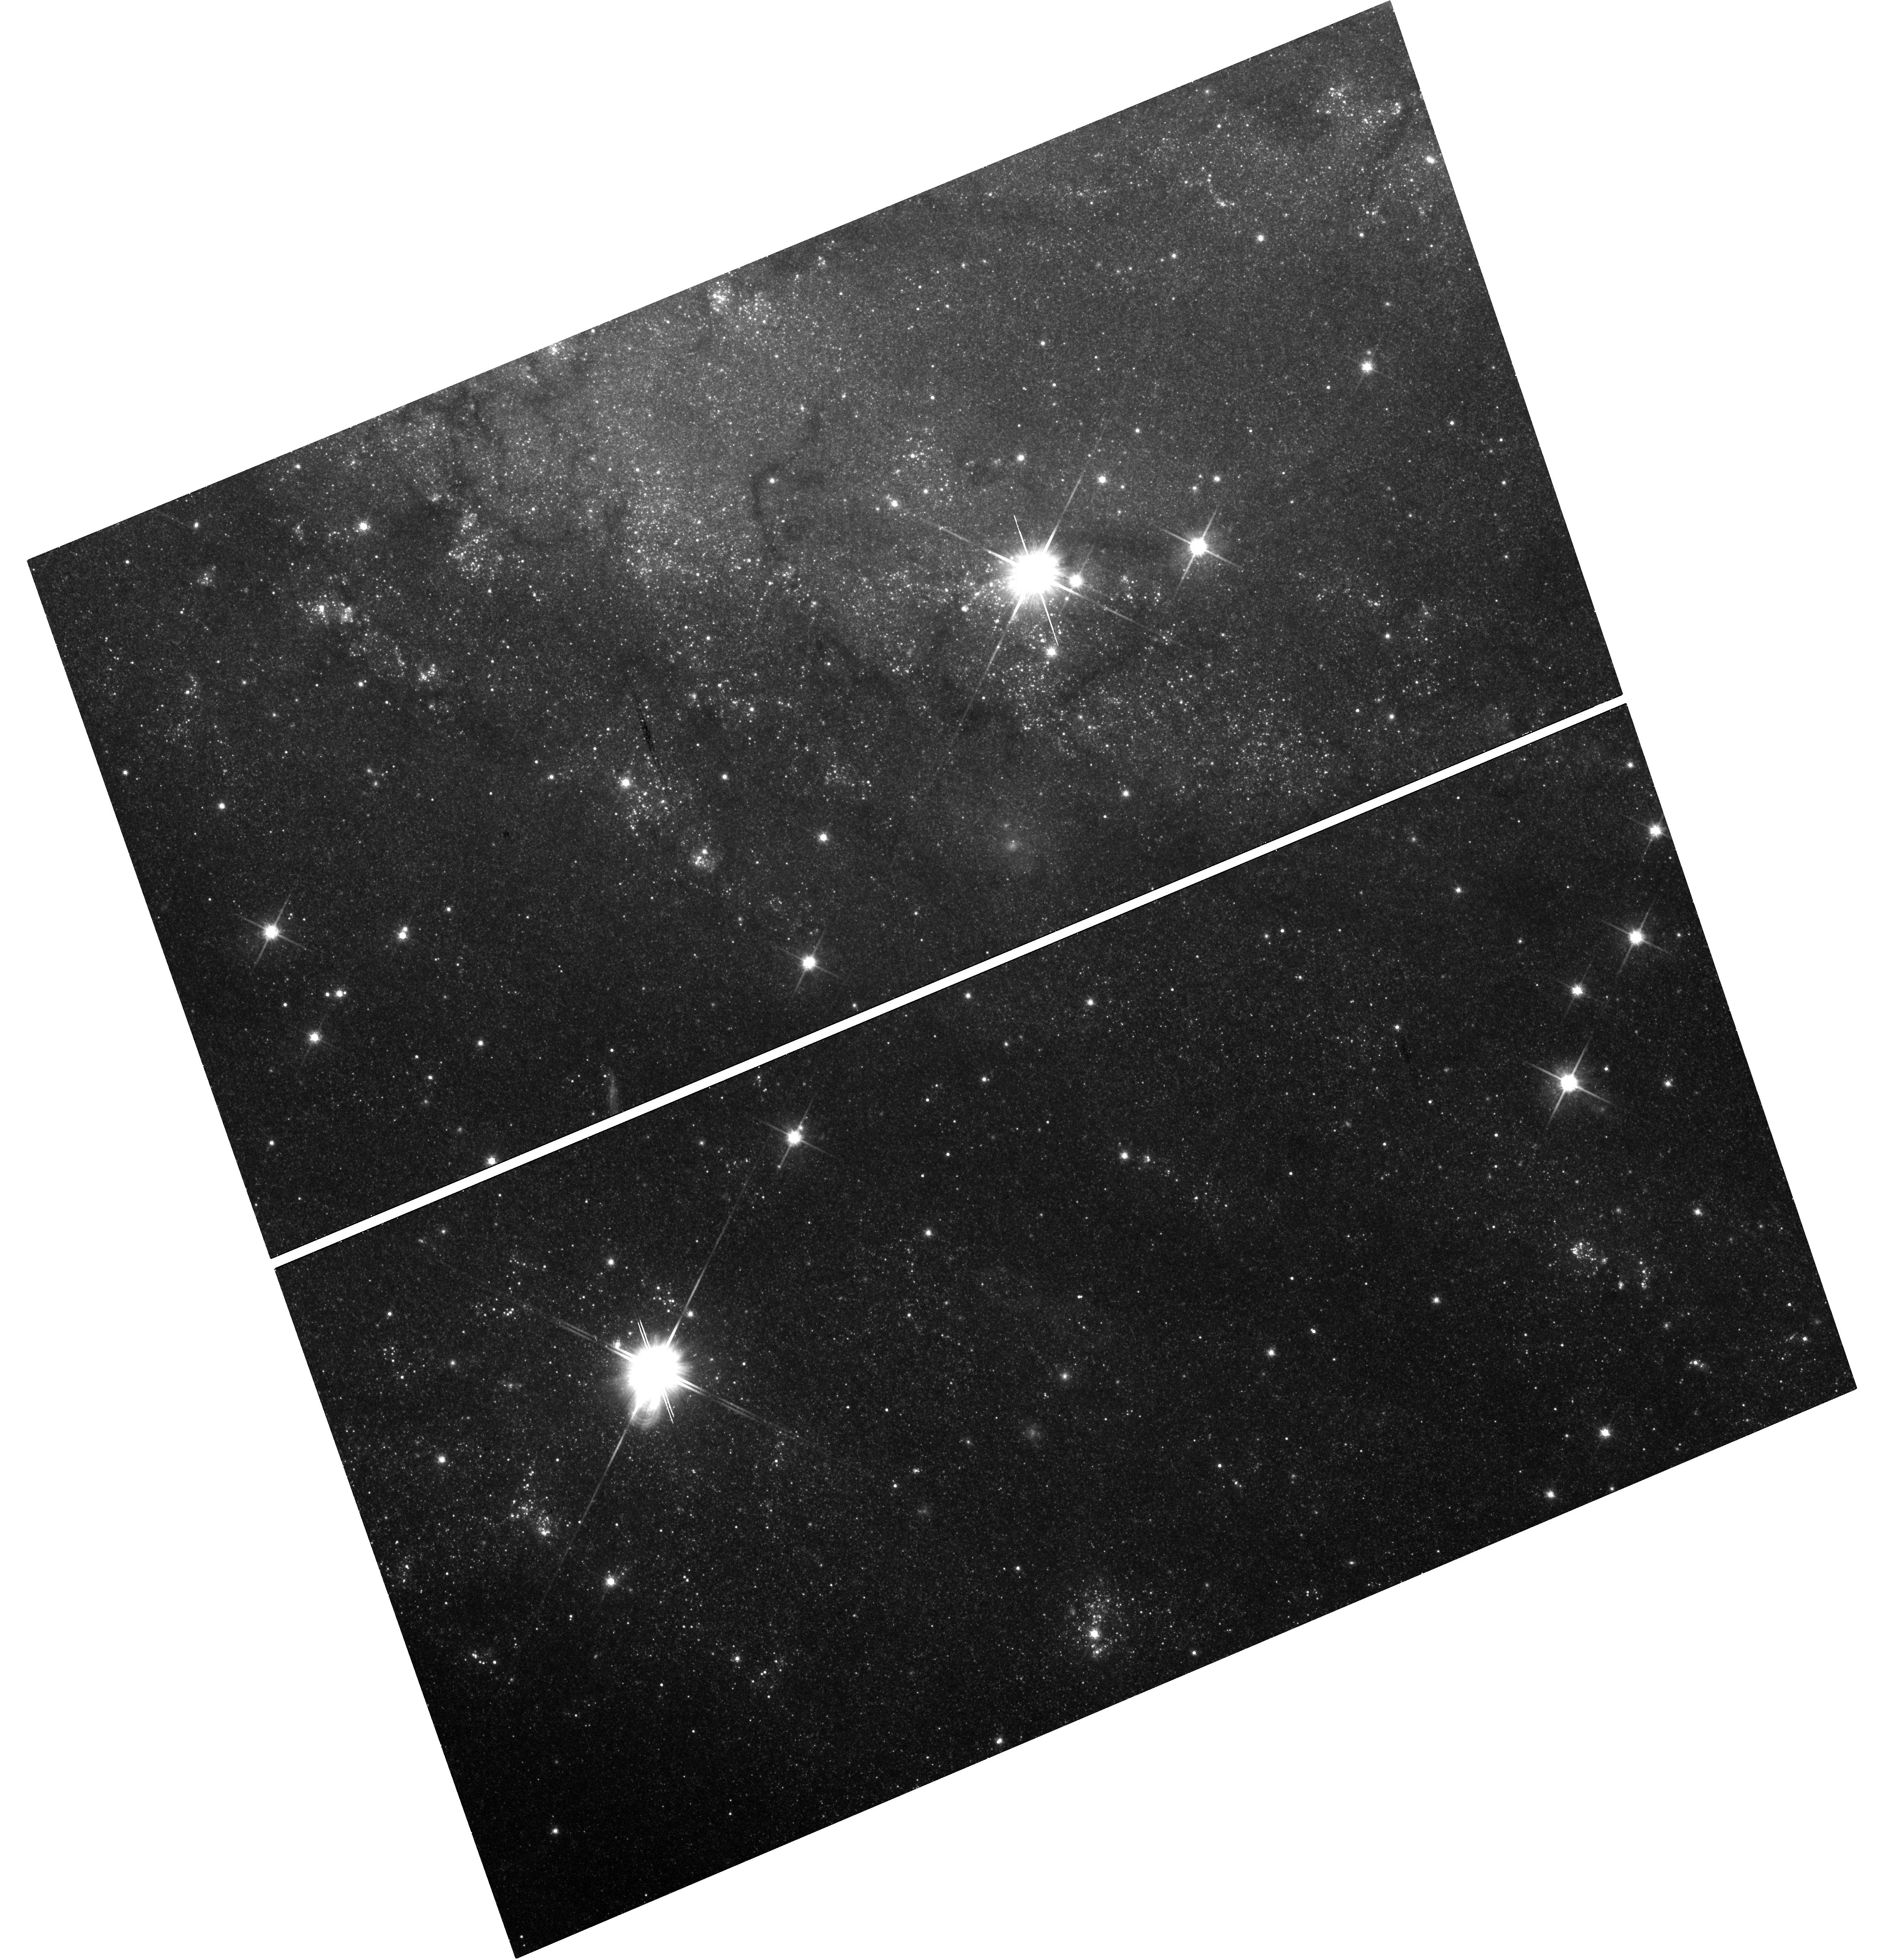
Target: SN-2002HH-FIELD
Instrument: WFC3/UVIS
Filter: F814W
Exposure: 31 min
Observation ID: hst_13392_a1_wfc3_uvis_f814w_ic8sa1

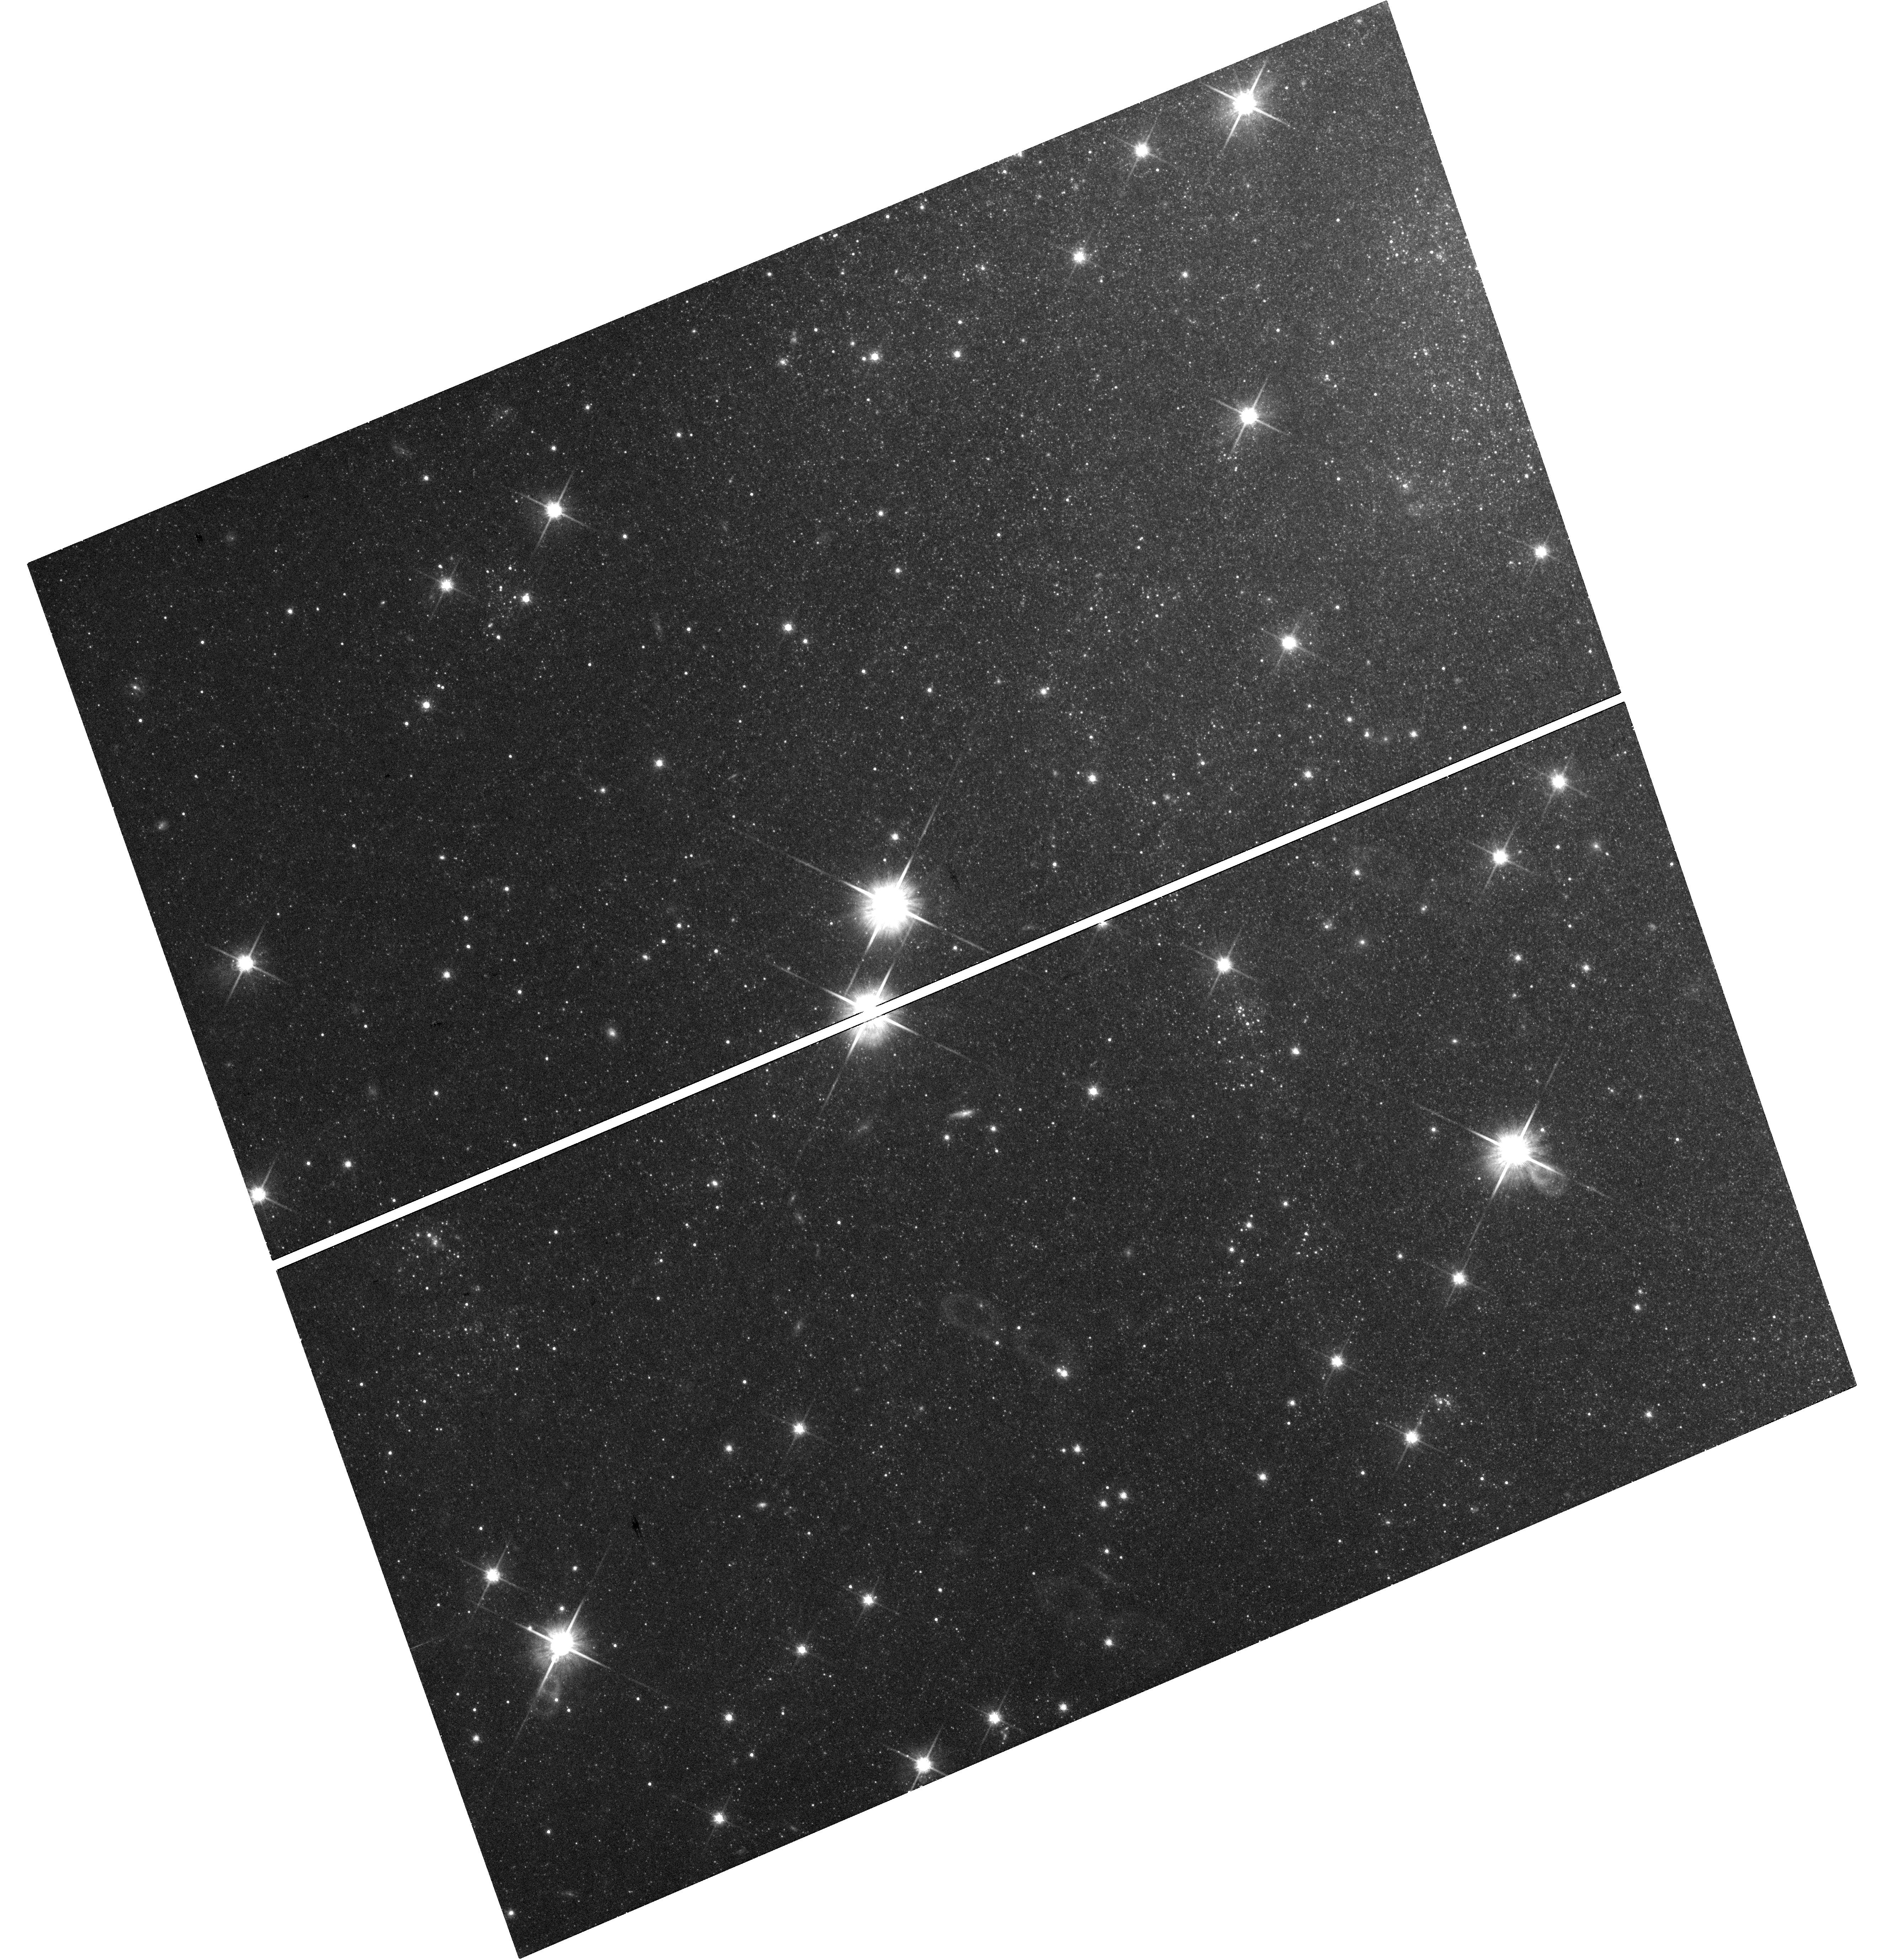
Target: SN-2004ET-FIELD
Instrument: WFC3/UVIS
Filter: F814W
Exposure: 29 min
Observation ID: hst_13392_01_wfc3_uvis_f814w_ic8s01

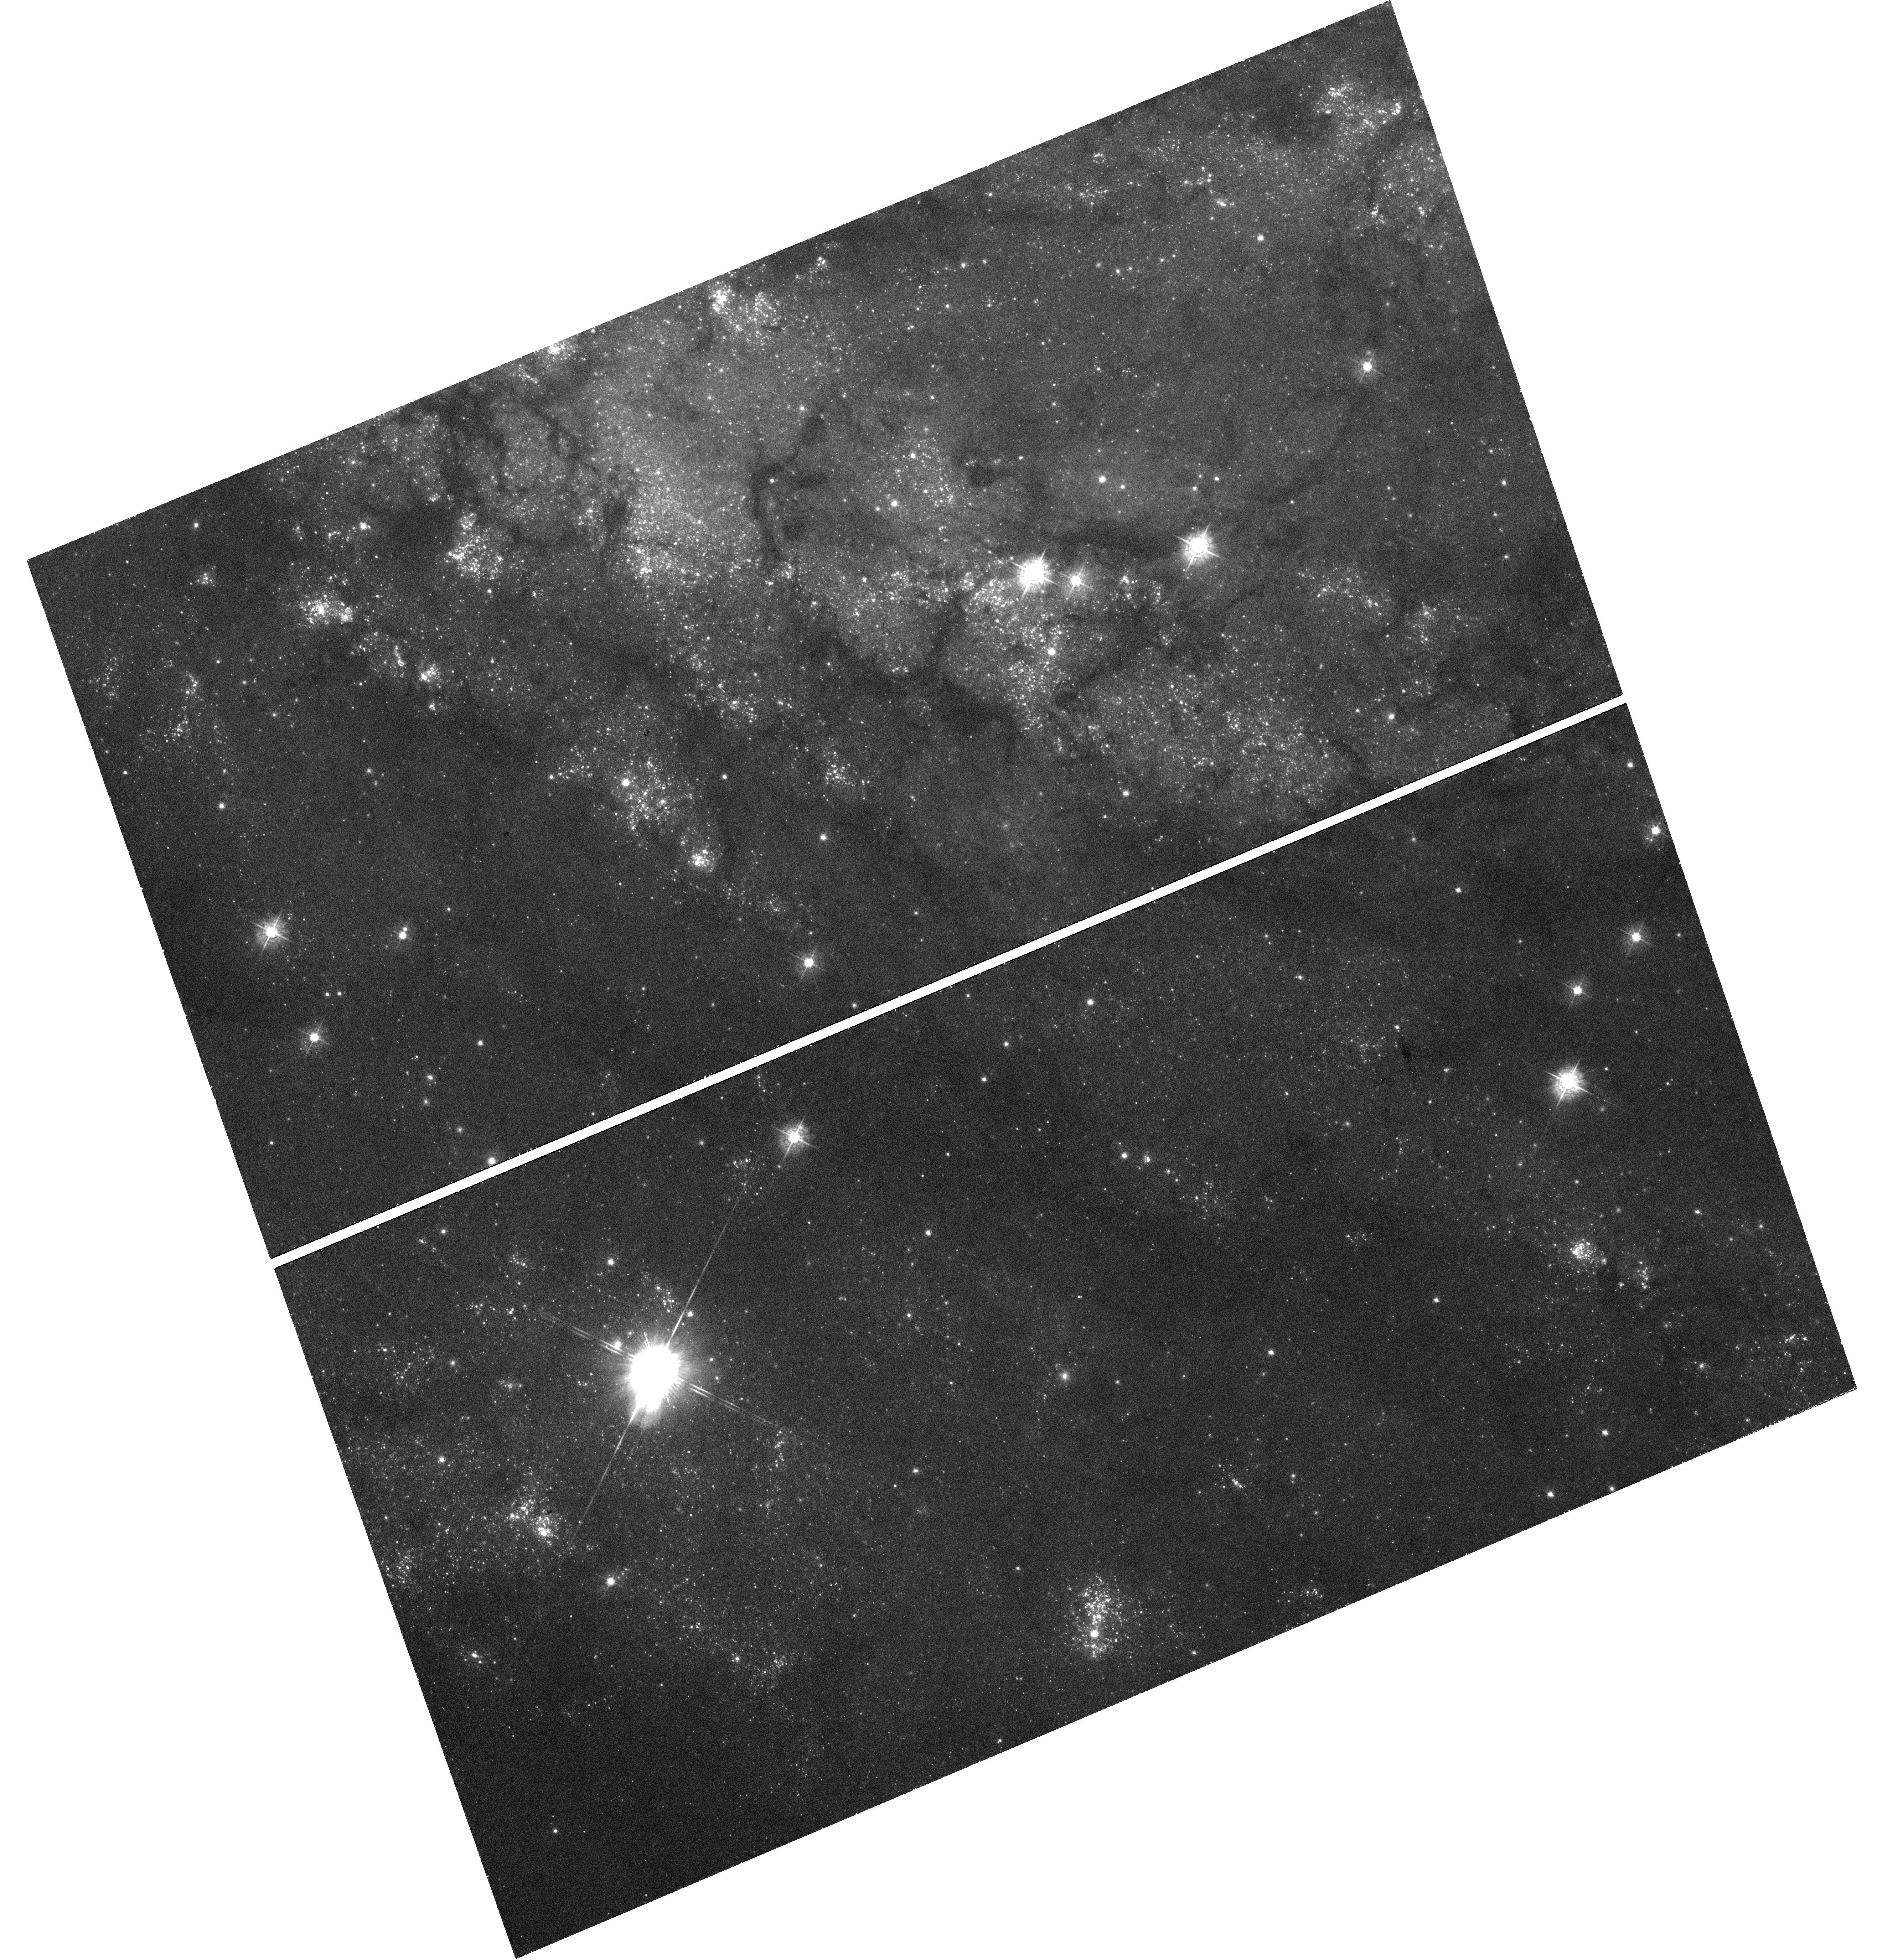
Target: SN-2002HH-FIELD
Instrument: WFC3/UVIS
Filter: F438W
Exposure: 48 min
Observation ID: hst_13392_a1_wfc3_uvis_f438w_ic8sa1

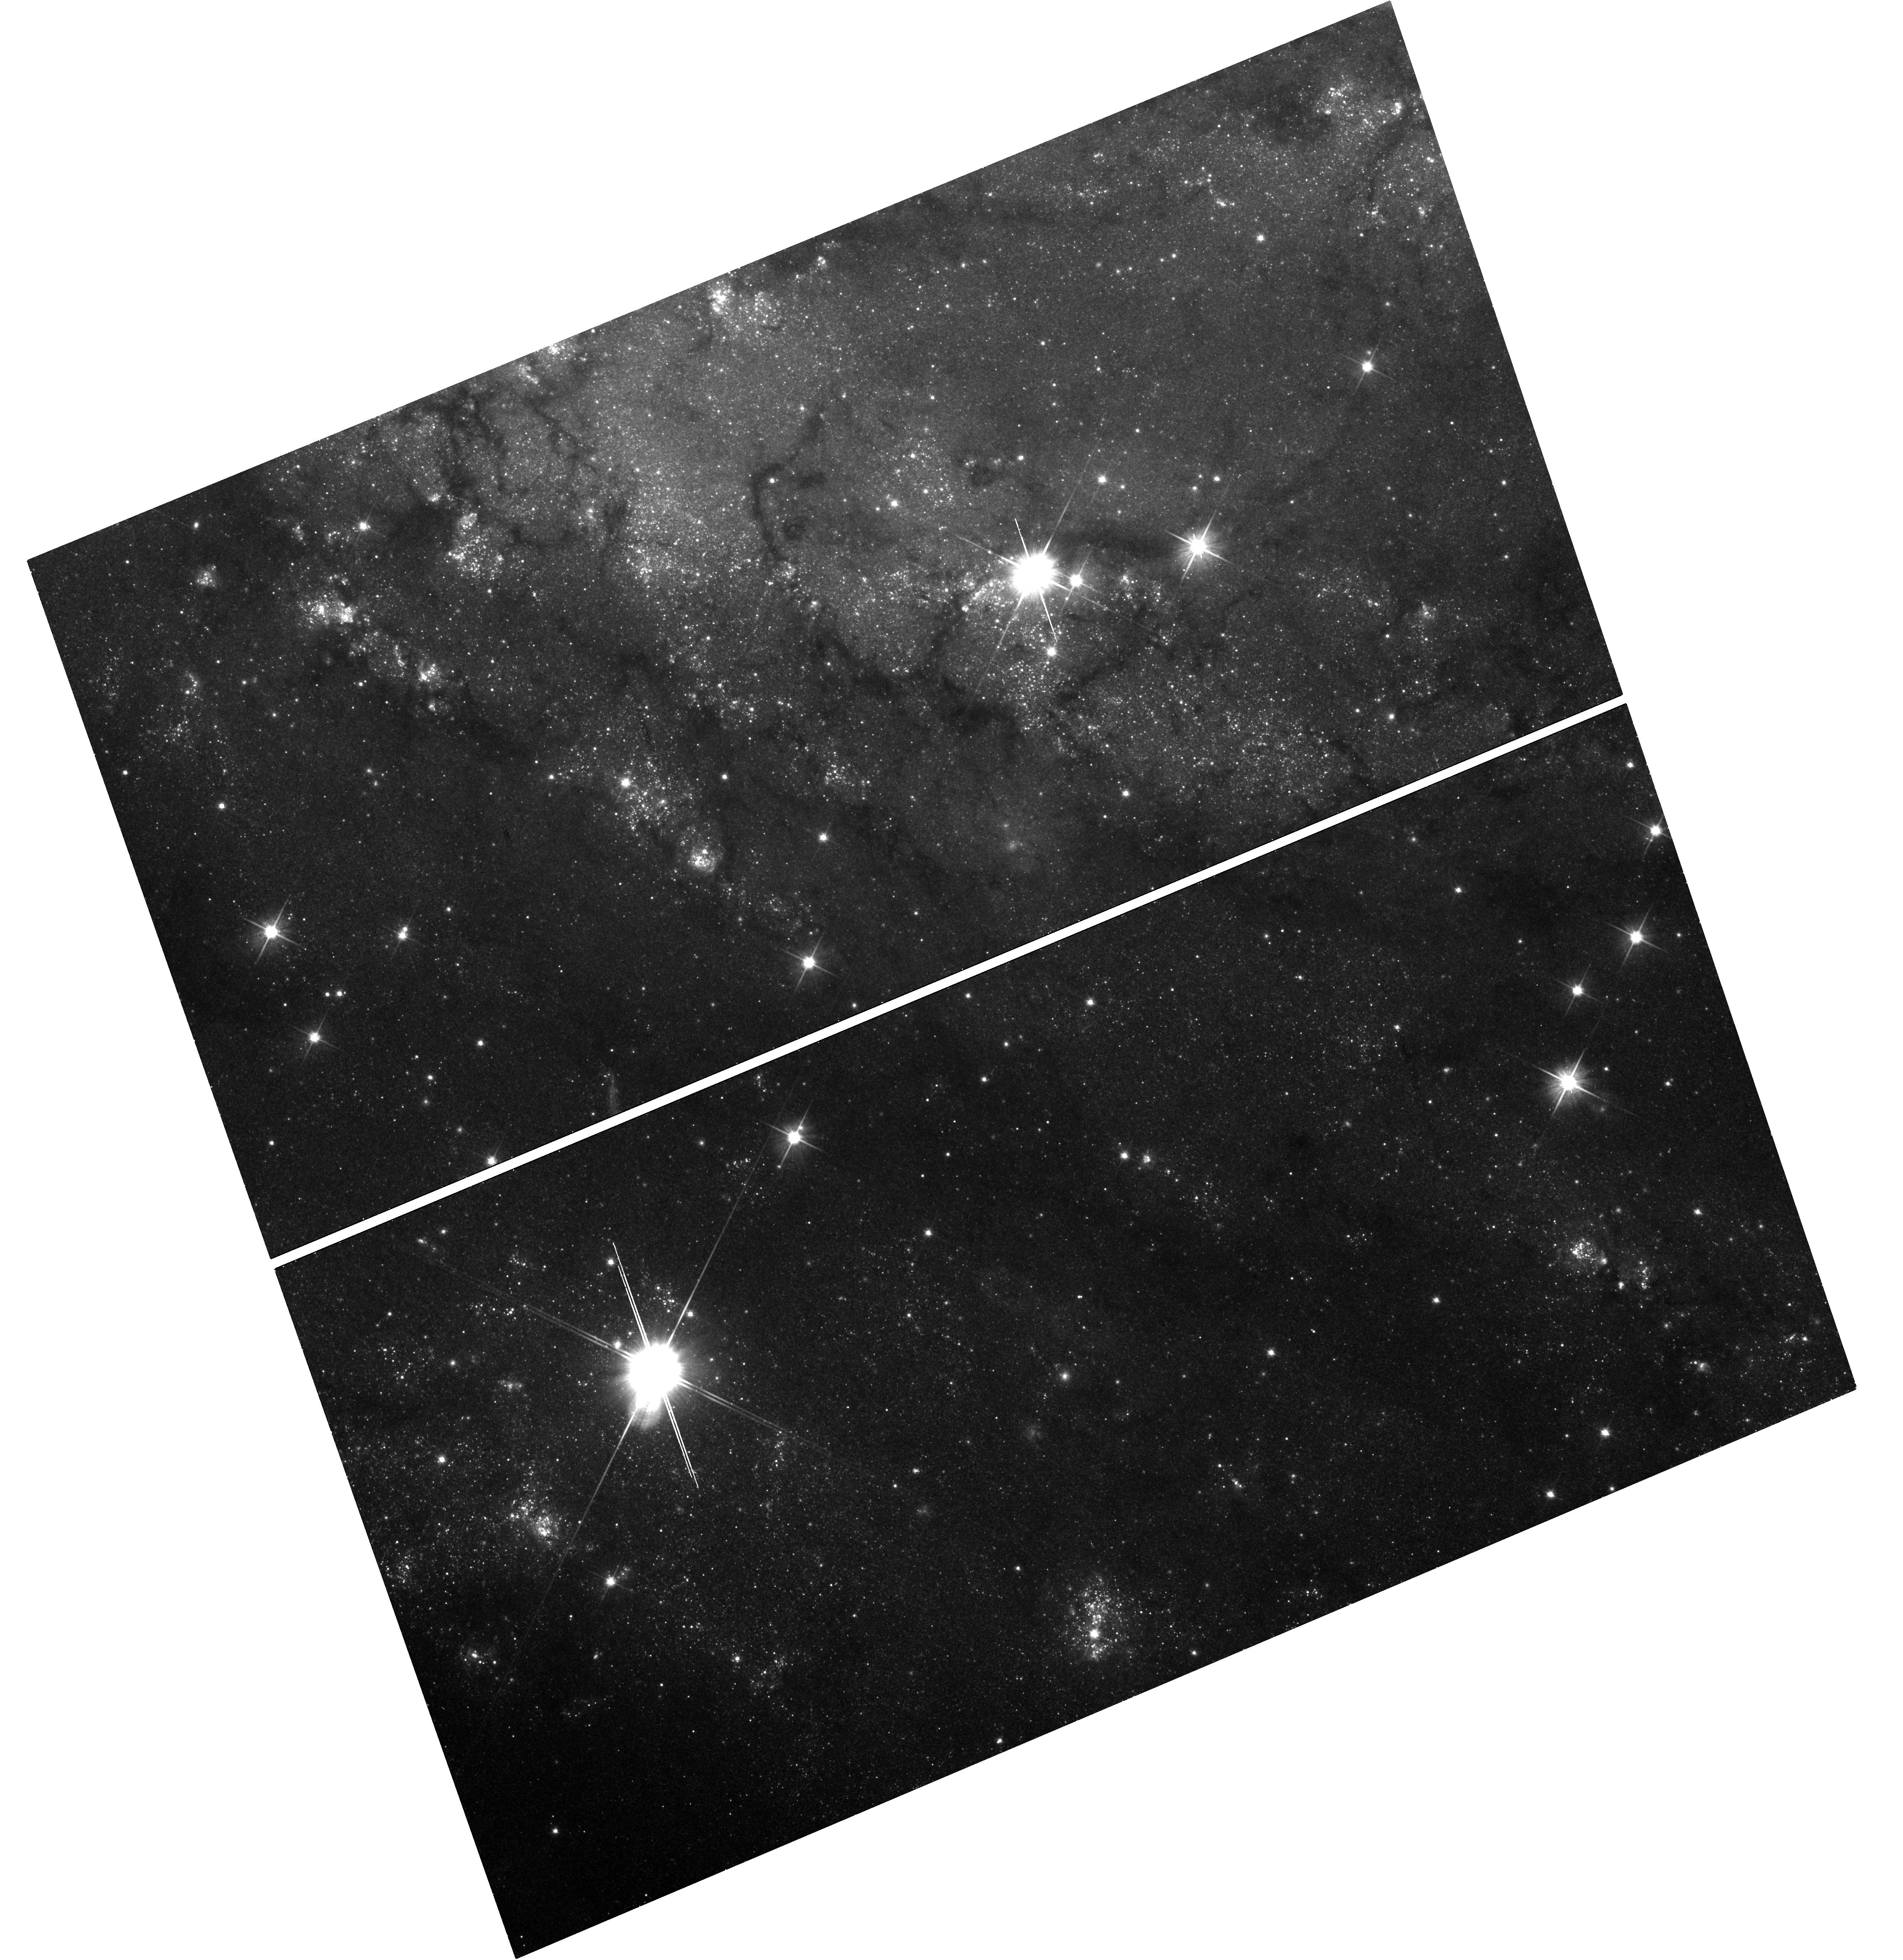
Target: SN-2002HH-FIELD
Instrument: WFC3/UVIS
Filter: F606W
Exposure: 37 min
Observation ID: hst_13392_a1_wfc3_uvis_f606w_ic8sa1

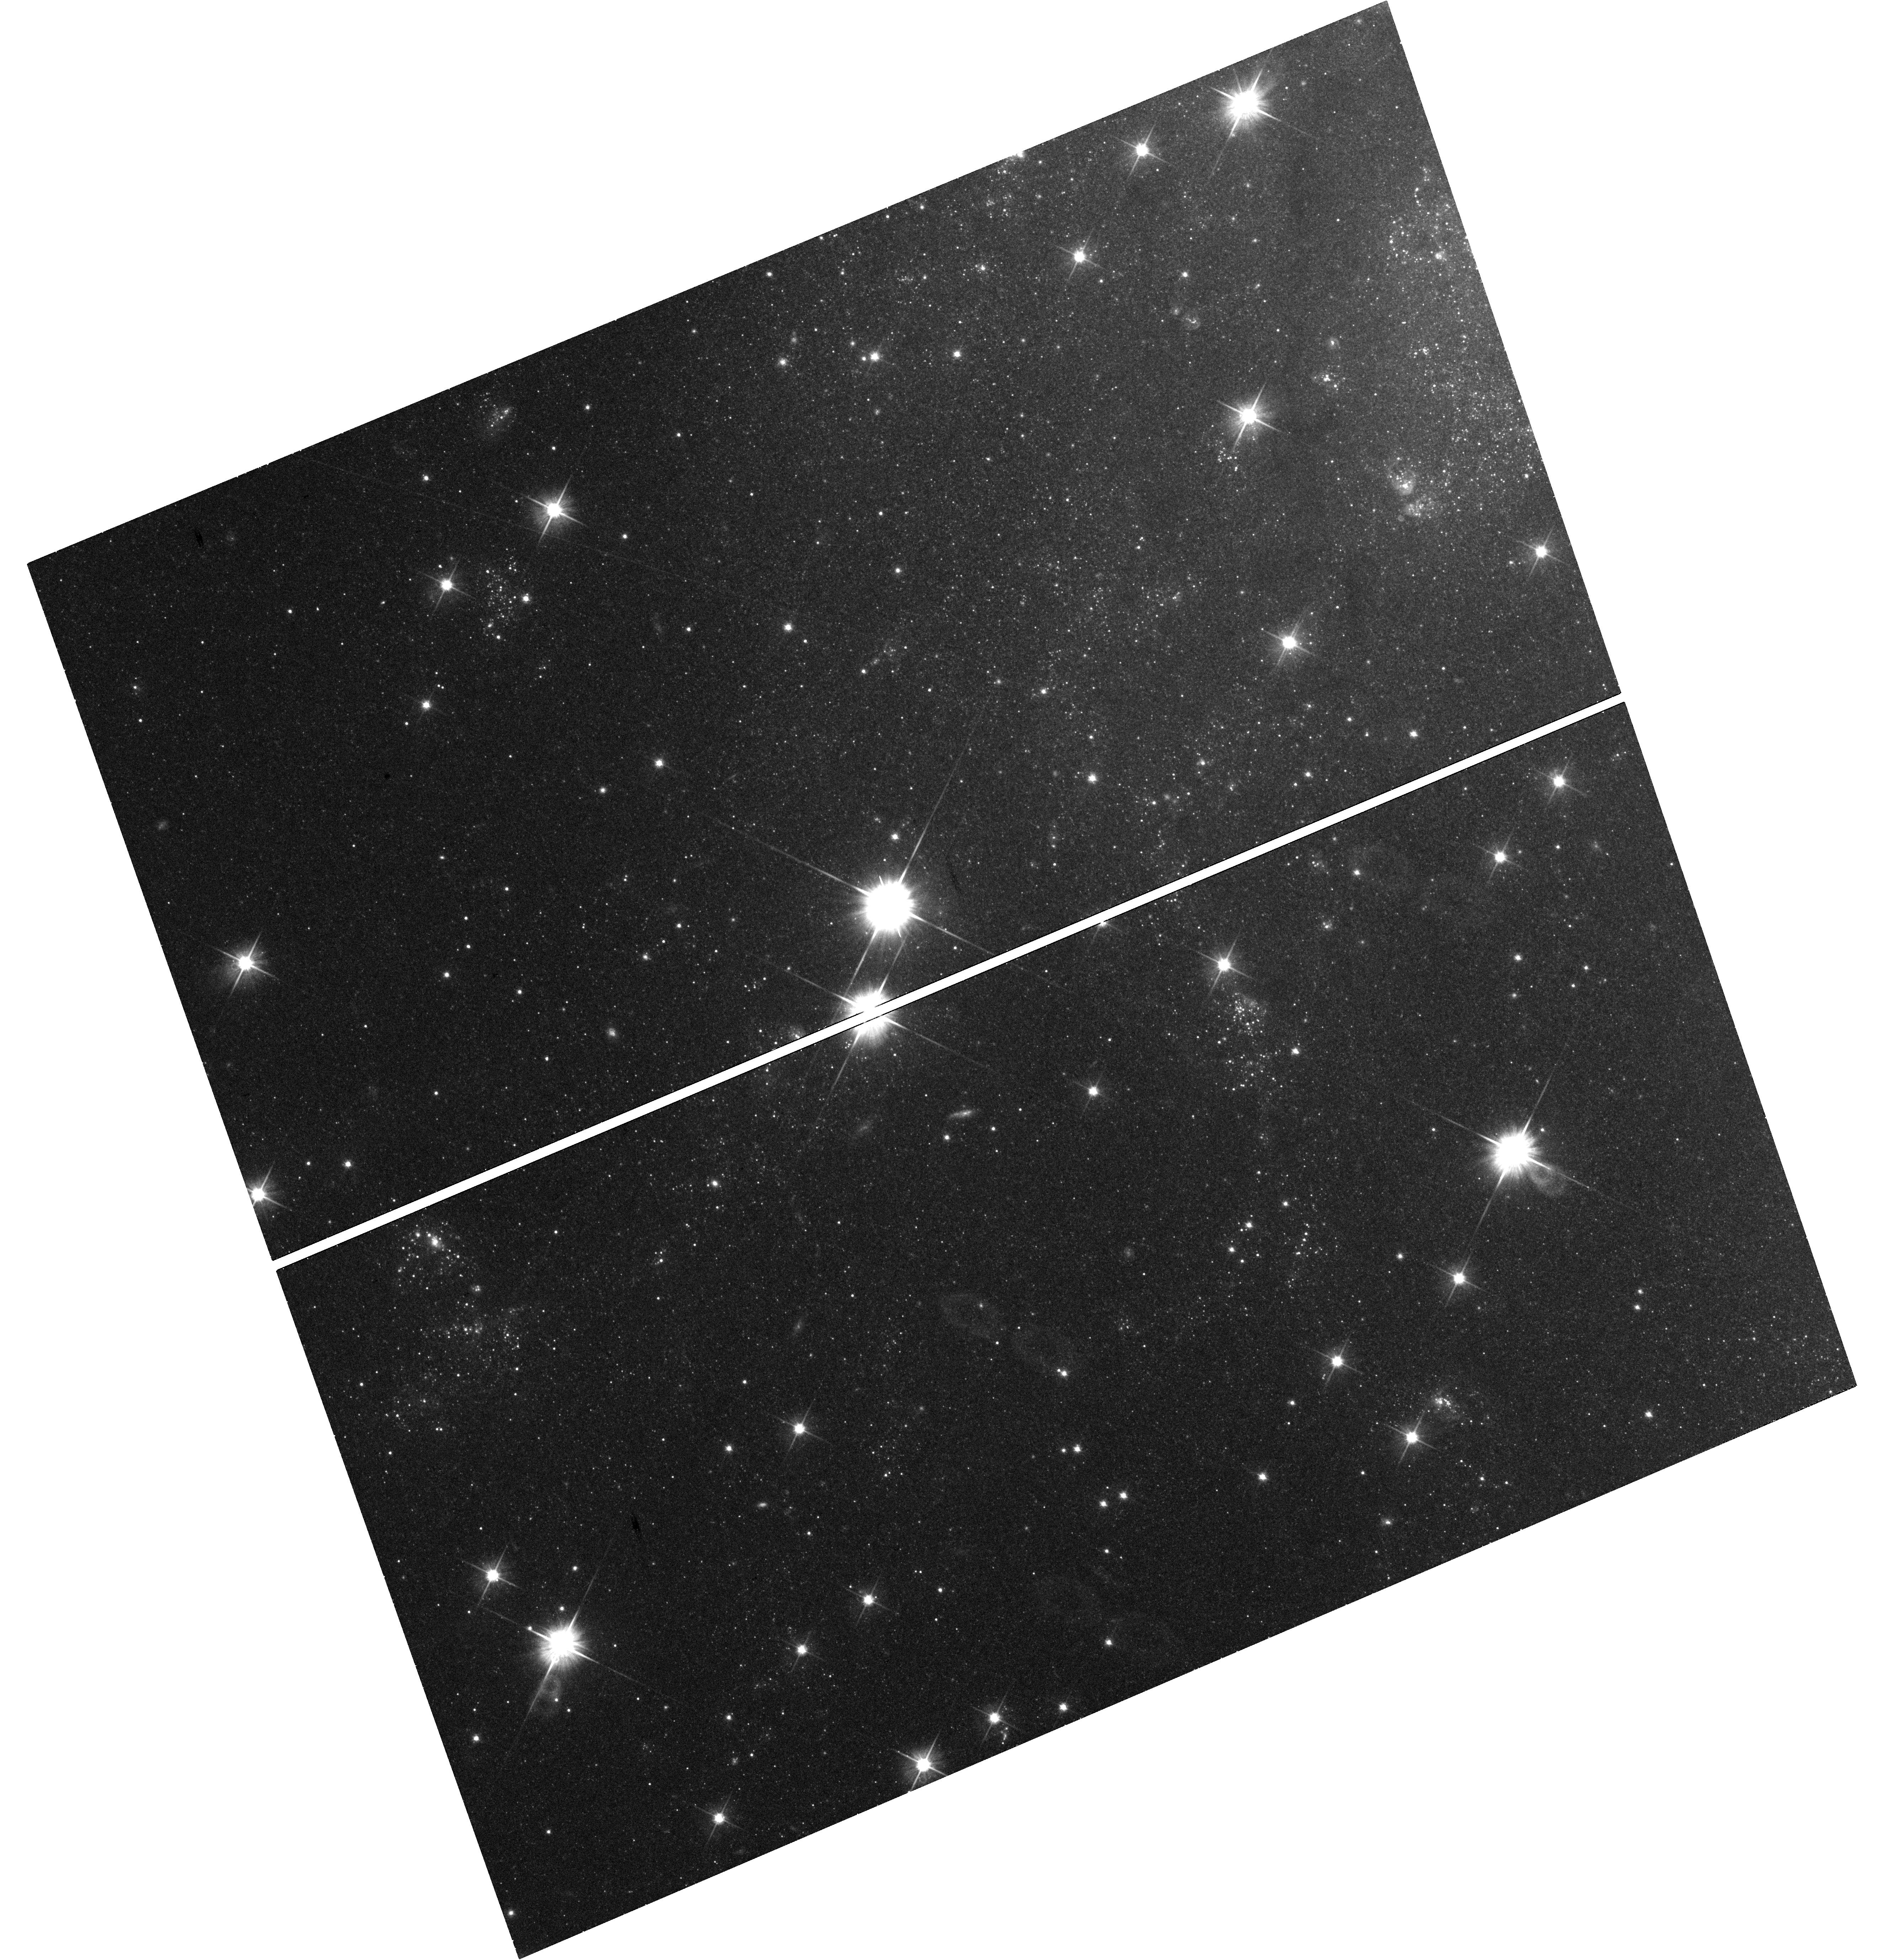
Target: SN-2004ET-FIELD
Instrument: WFC3/UVIS
Filter: F606W
Exposure: 29 min
Observation ID: hst_13392_01_wfc3_uvis_f606w_ic8s01

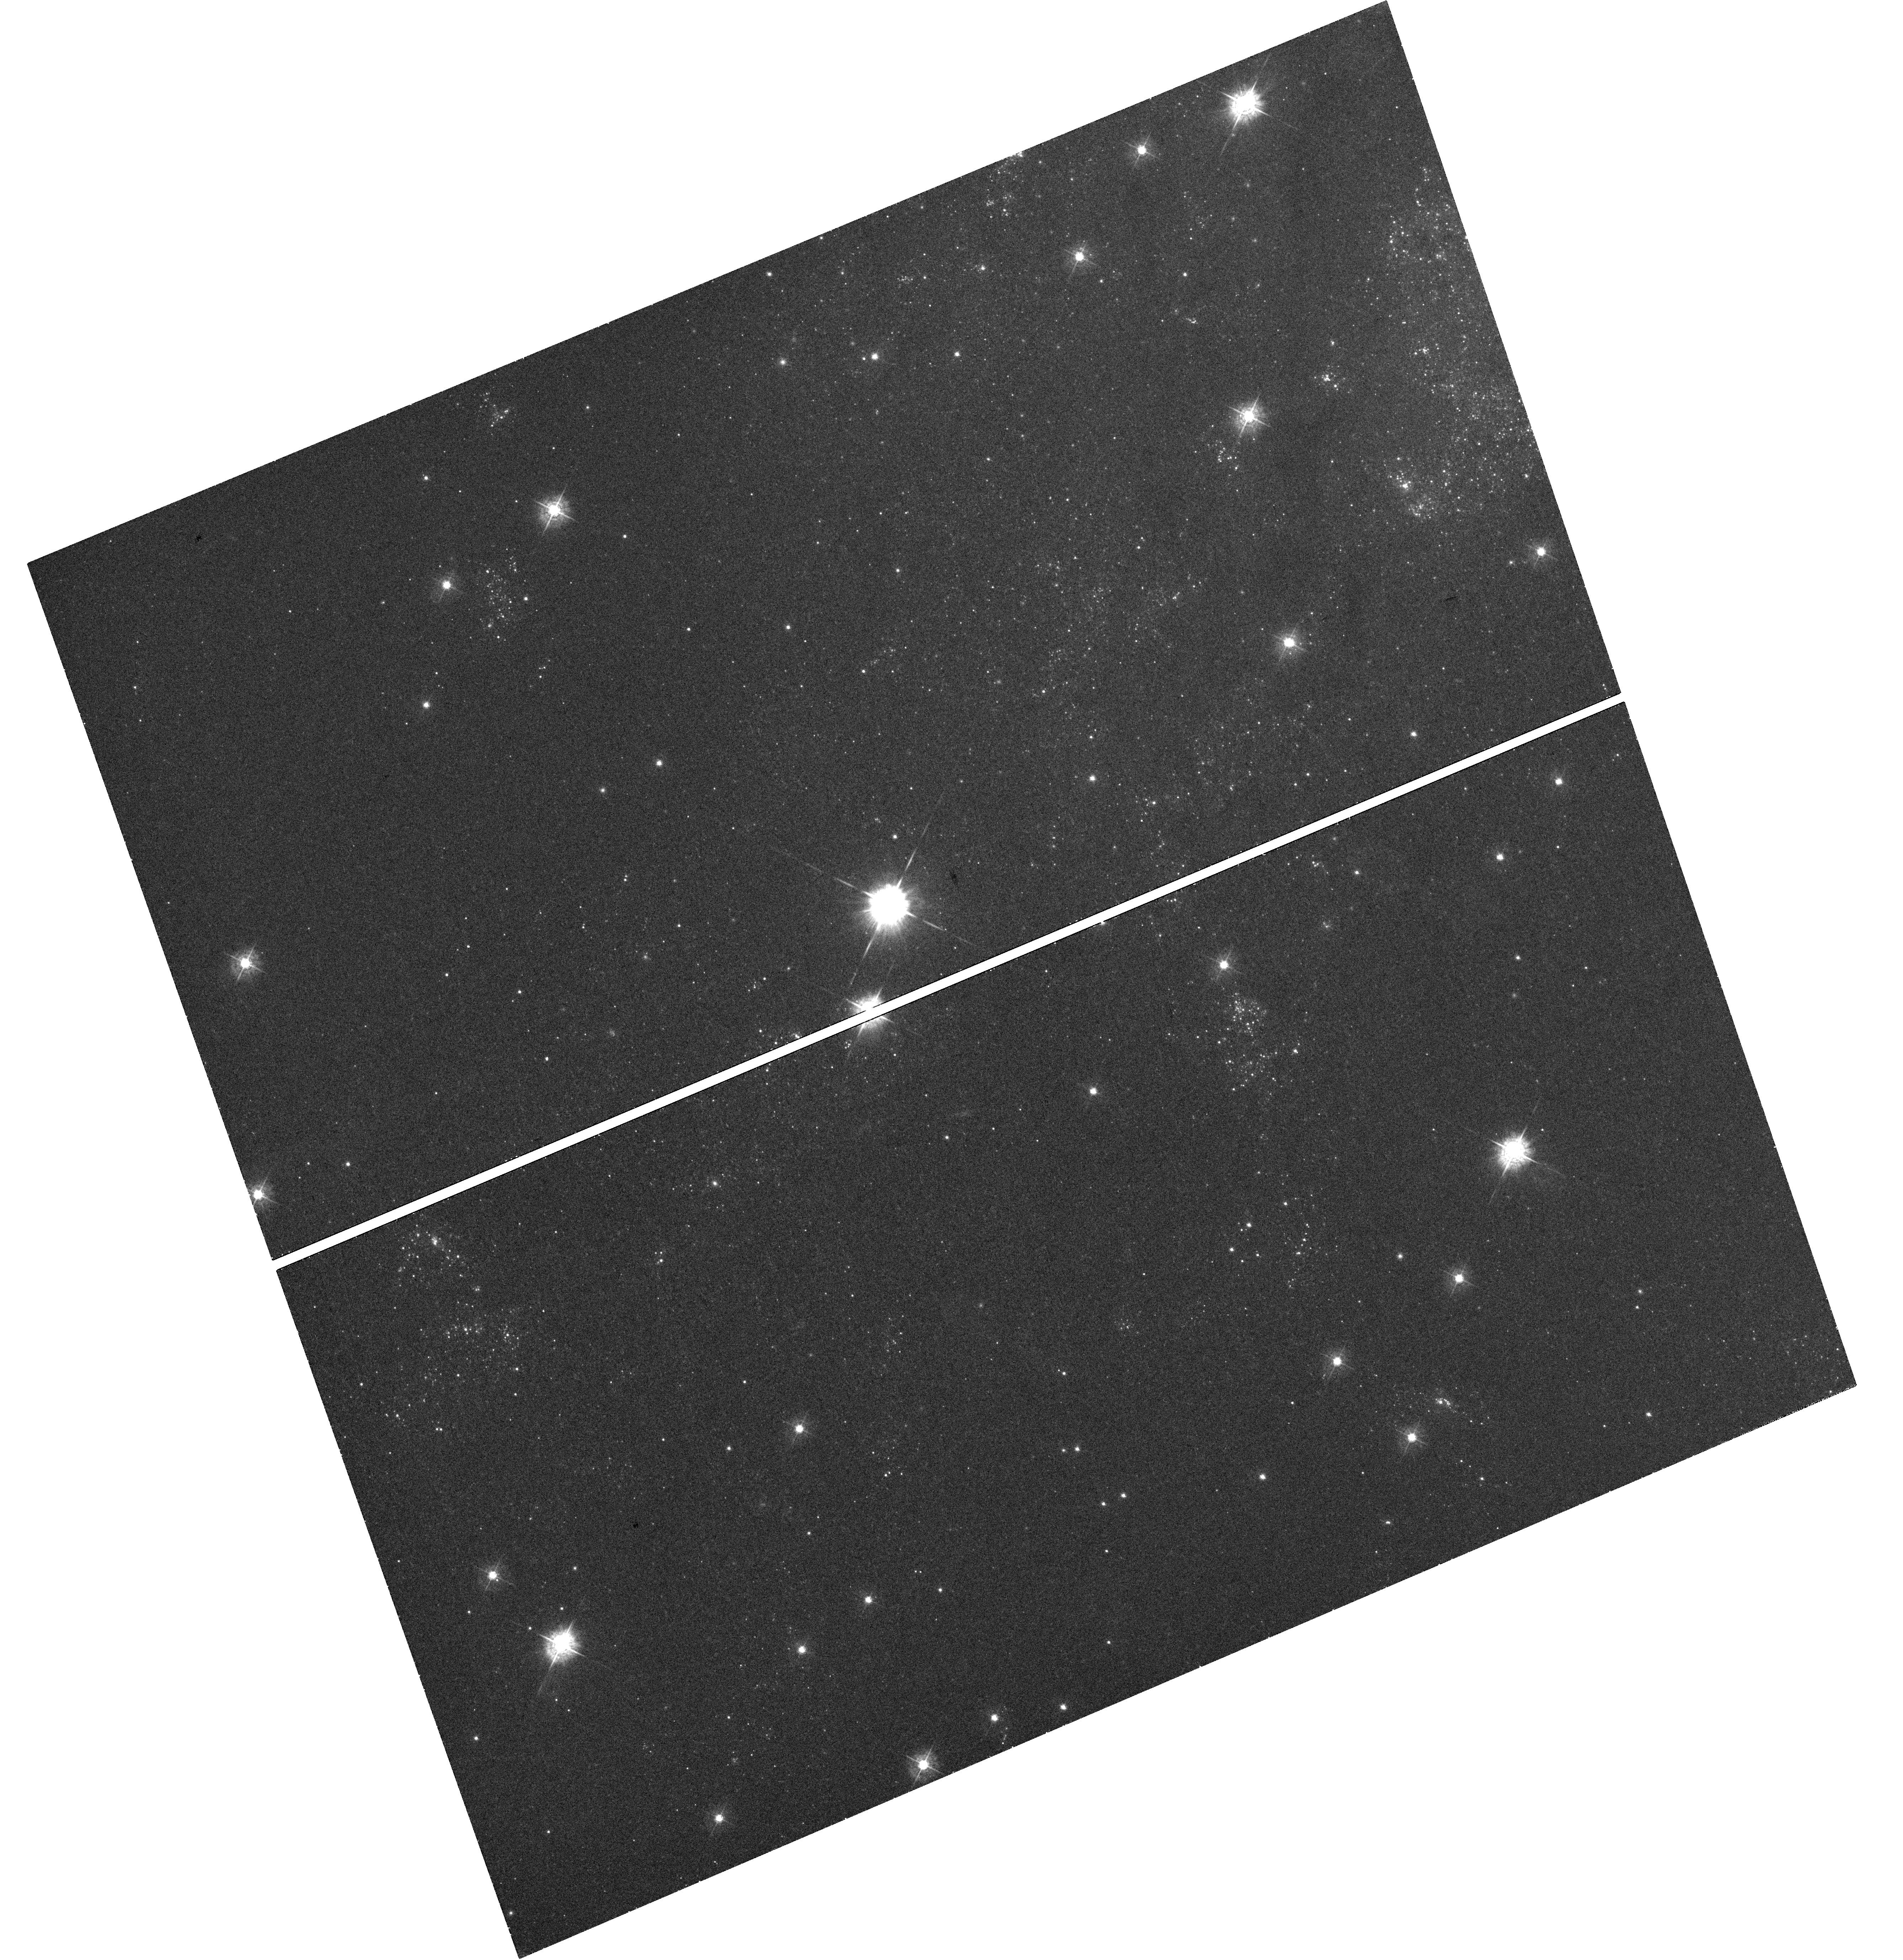
Target: SN-2004ET-FIELD
Instrument: WFC3/UVIS
Filter: F438W
Exposure: 46 min
Observation ID: hst_13392_01_wfc3_uvis_f438w_ic8s01

Six in One Blow: Reconstructing the Circumstellar Environments of Supernovae in NGC 6946 with Light Echoes (PI: Sugerman, Ben E. K.)

Reconstructing the circumstellar (CS) environment around a supernova (SN) is critical to studying the evolution and mass-loss mechanisms of massive stars, and in establishing the extent to which SNe and their progenitors contribute to the dust found in the early universe. Over the last decade, we have been performing all of these studies through imaging analyses and radiative-transfer modeling of HST optical and Spitzer mid-IR observations of the three SNe 1980K, 2002hh, and 2004et (all within "The Fireworks Galaxy" NGC 6946). These SNe all show evidence of optical and thermal echoes (see below) off of CS material. For each object, a variety of actual CS geometries fit the data equally well, since we have no recent optical images to disentangle important ambiguities in our analyses. Using 5 orbits of HST WFC3/UVIS and 1.6 hours of Spitzer, we propose to image these 3 SNe, which will provide crucial late-time data needed to complete our light-echo modeling. We will also attempt to recover the historic SNe 1917A and 1969P, and will continue our studies of the SN-imposter 2008S, all of which are in the same fields of view. Light echoes are one of the most powerful and efficient means to directly probe of the structure and composition of dust in CS environments, since echoes provide exact three-dimensional positions of dust while constraining its density, grain-size and chemical make-up. However, echoes pass through a given point only once, and since potential data are permanently lost for each epoch that echoes are not observed, most of the science we propose cannot be achieved if these observations are not taken this cycle.